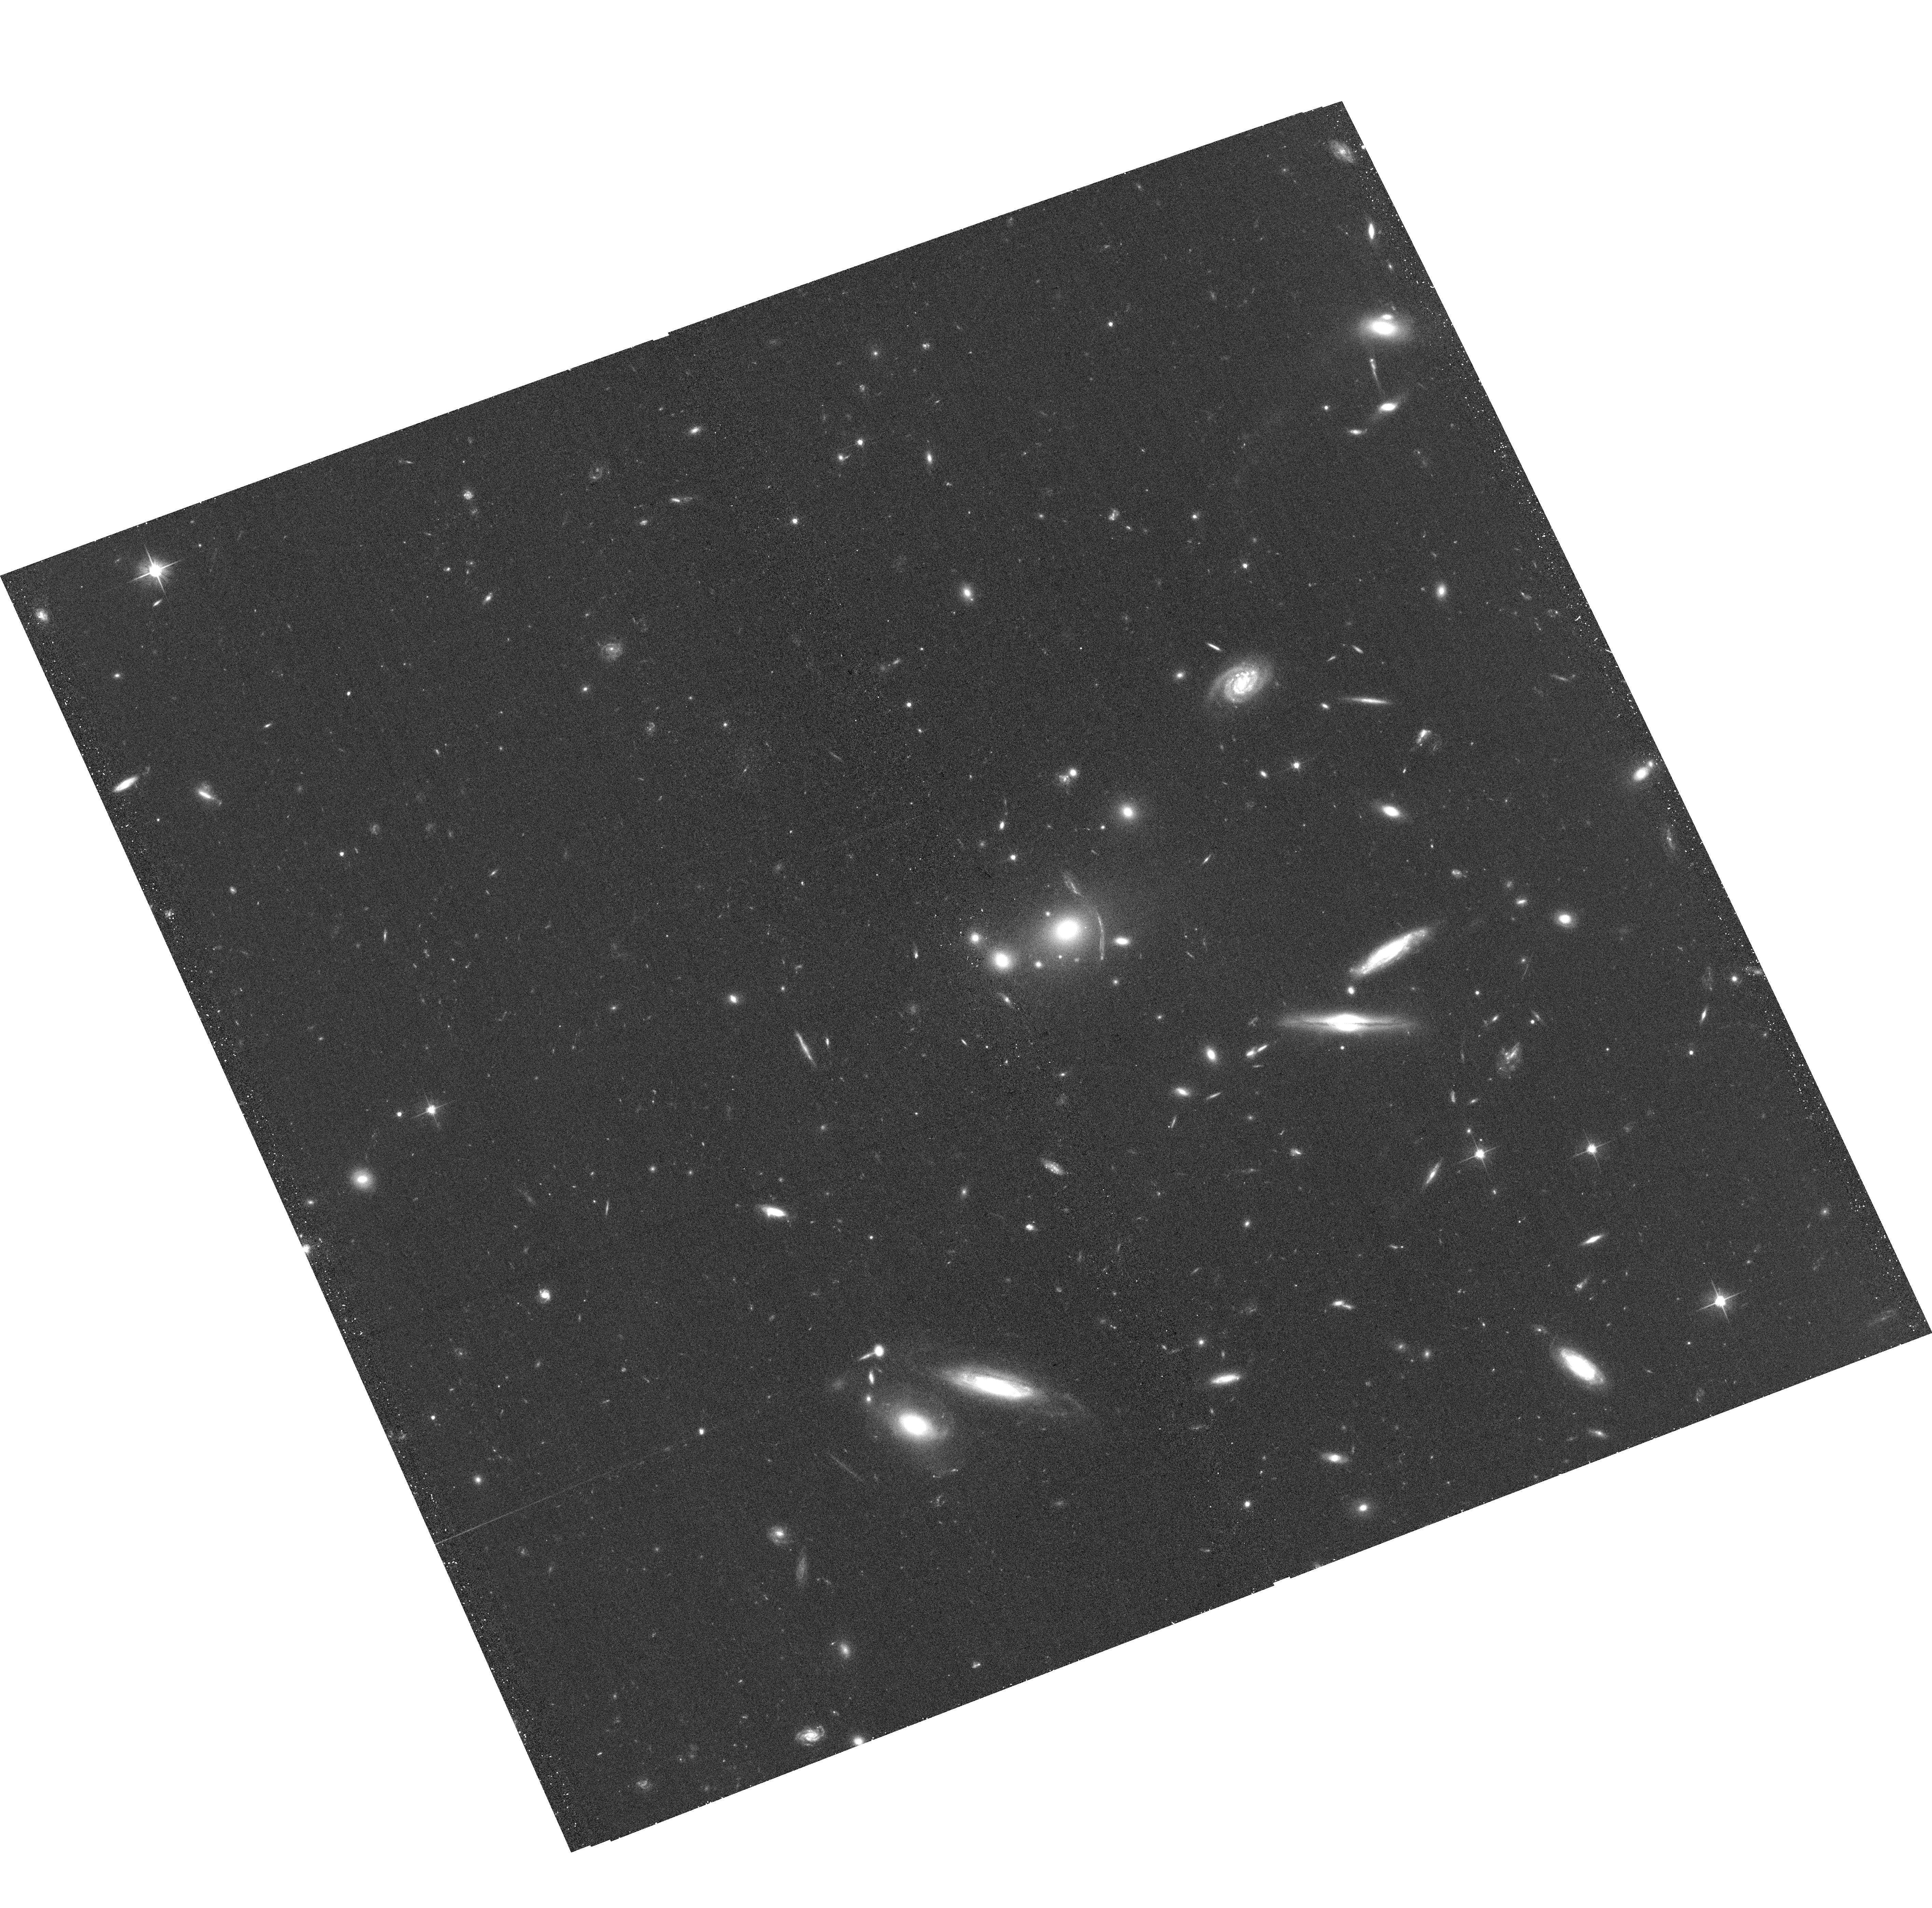
Target: CSWA-30
Instrument: ACS/WFC
Filter: F606W
Exposure: 23 min
Observation ID: hst_14362_02_acs_wfc_f606w_jd1w02

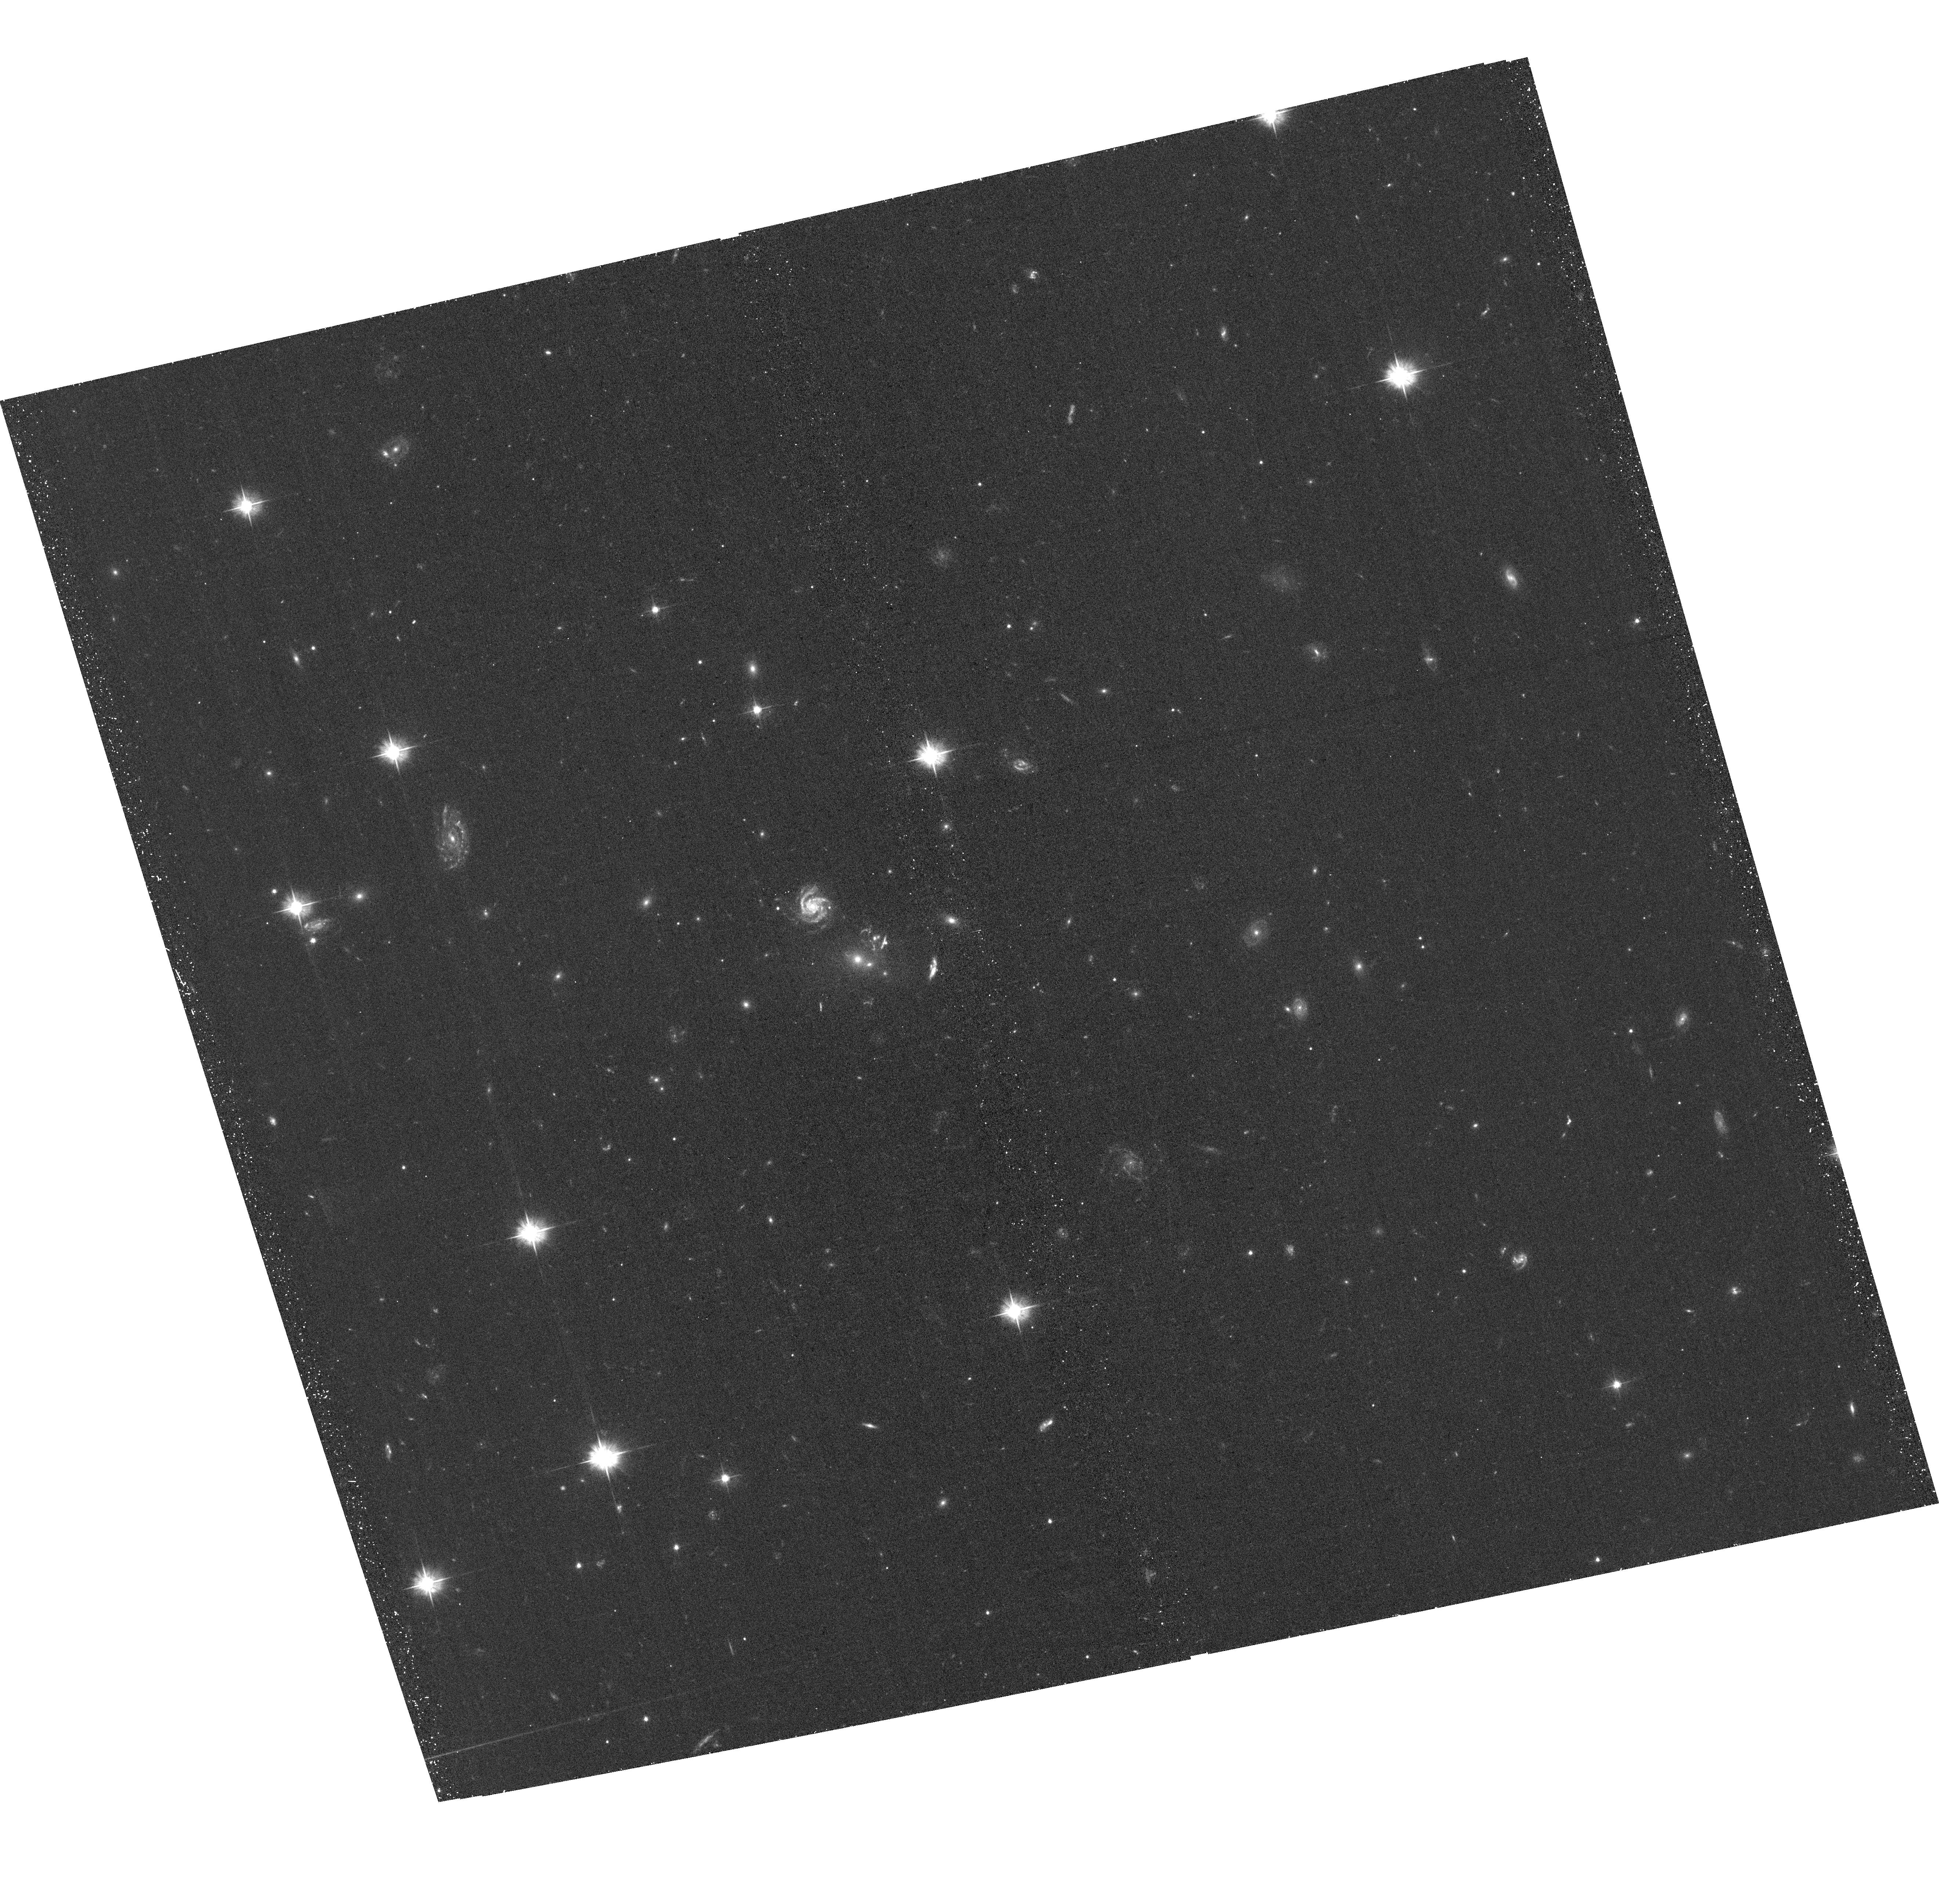
Target: CSWA-11
Instrument: ACS/WFC
Filter: F475W
Exposure: 24 min
Observation ID: hst_14362_03_acs_wfc_f475w_jd1w03

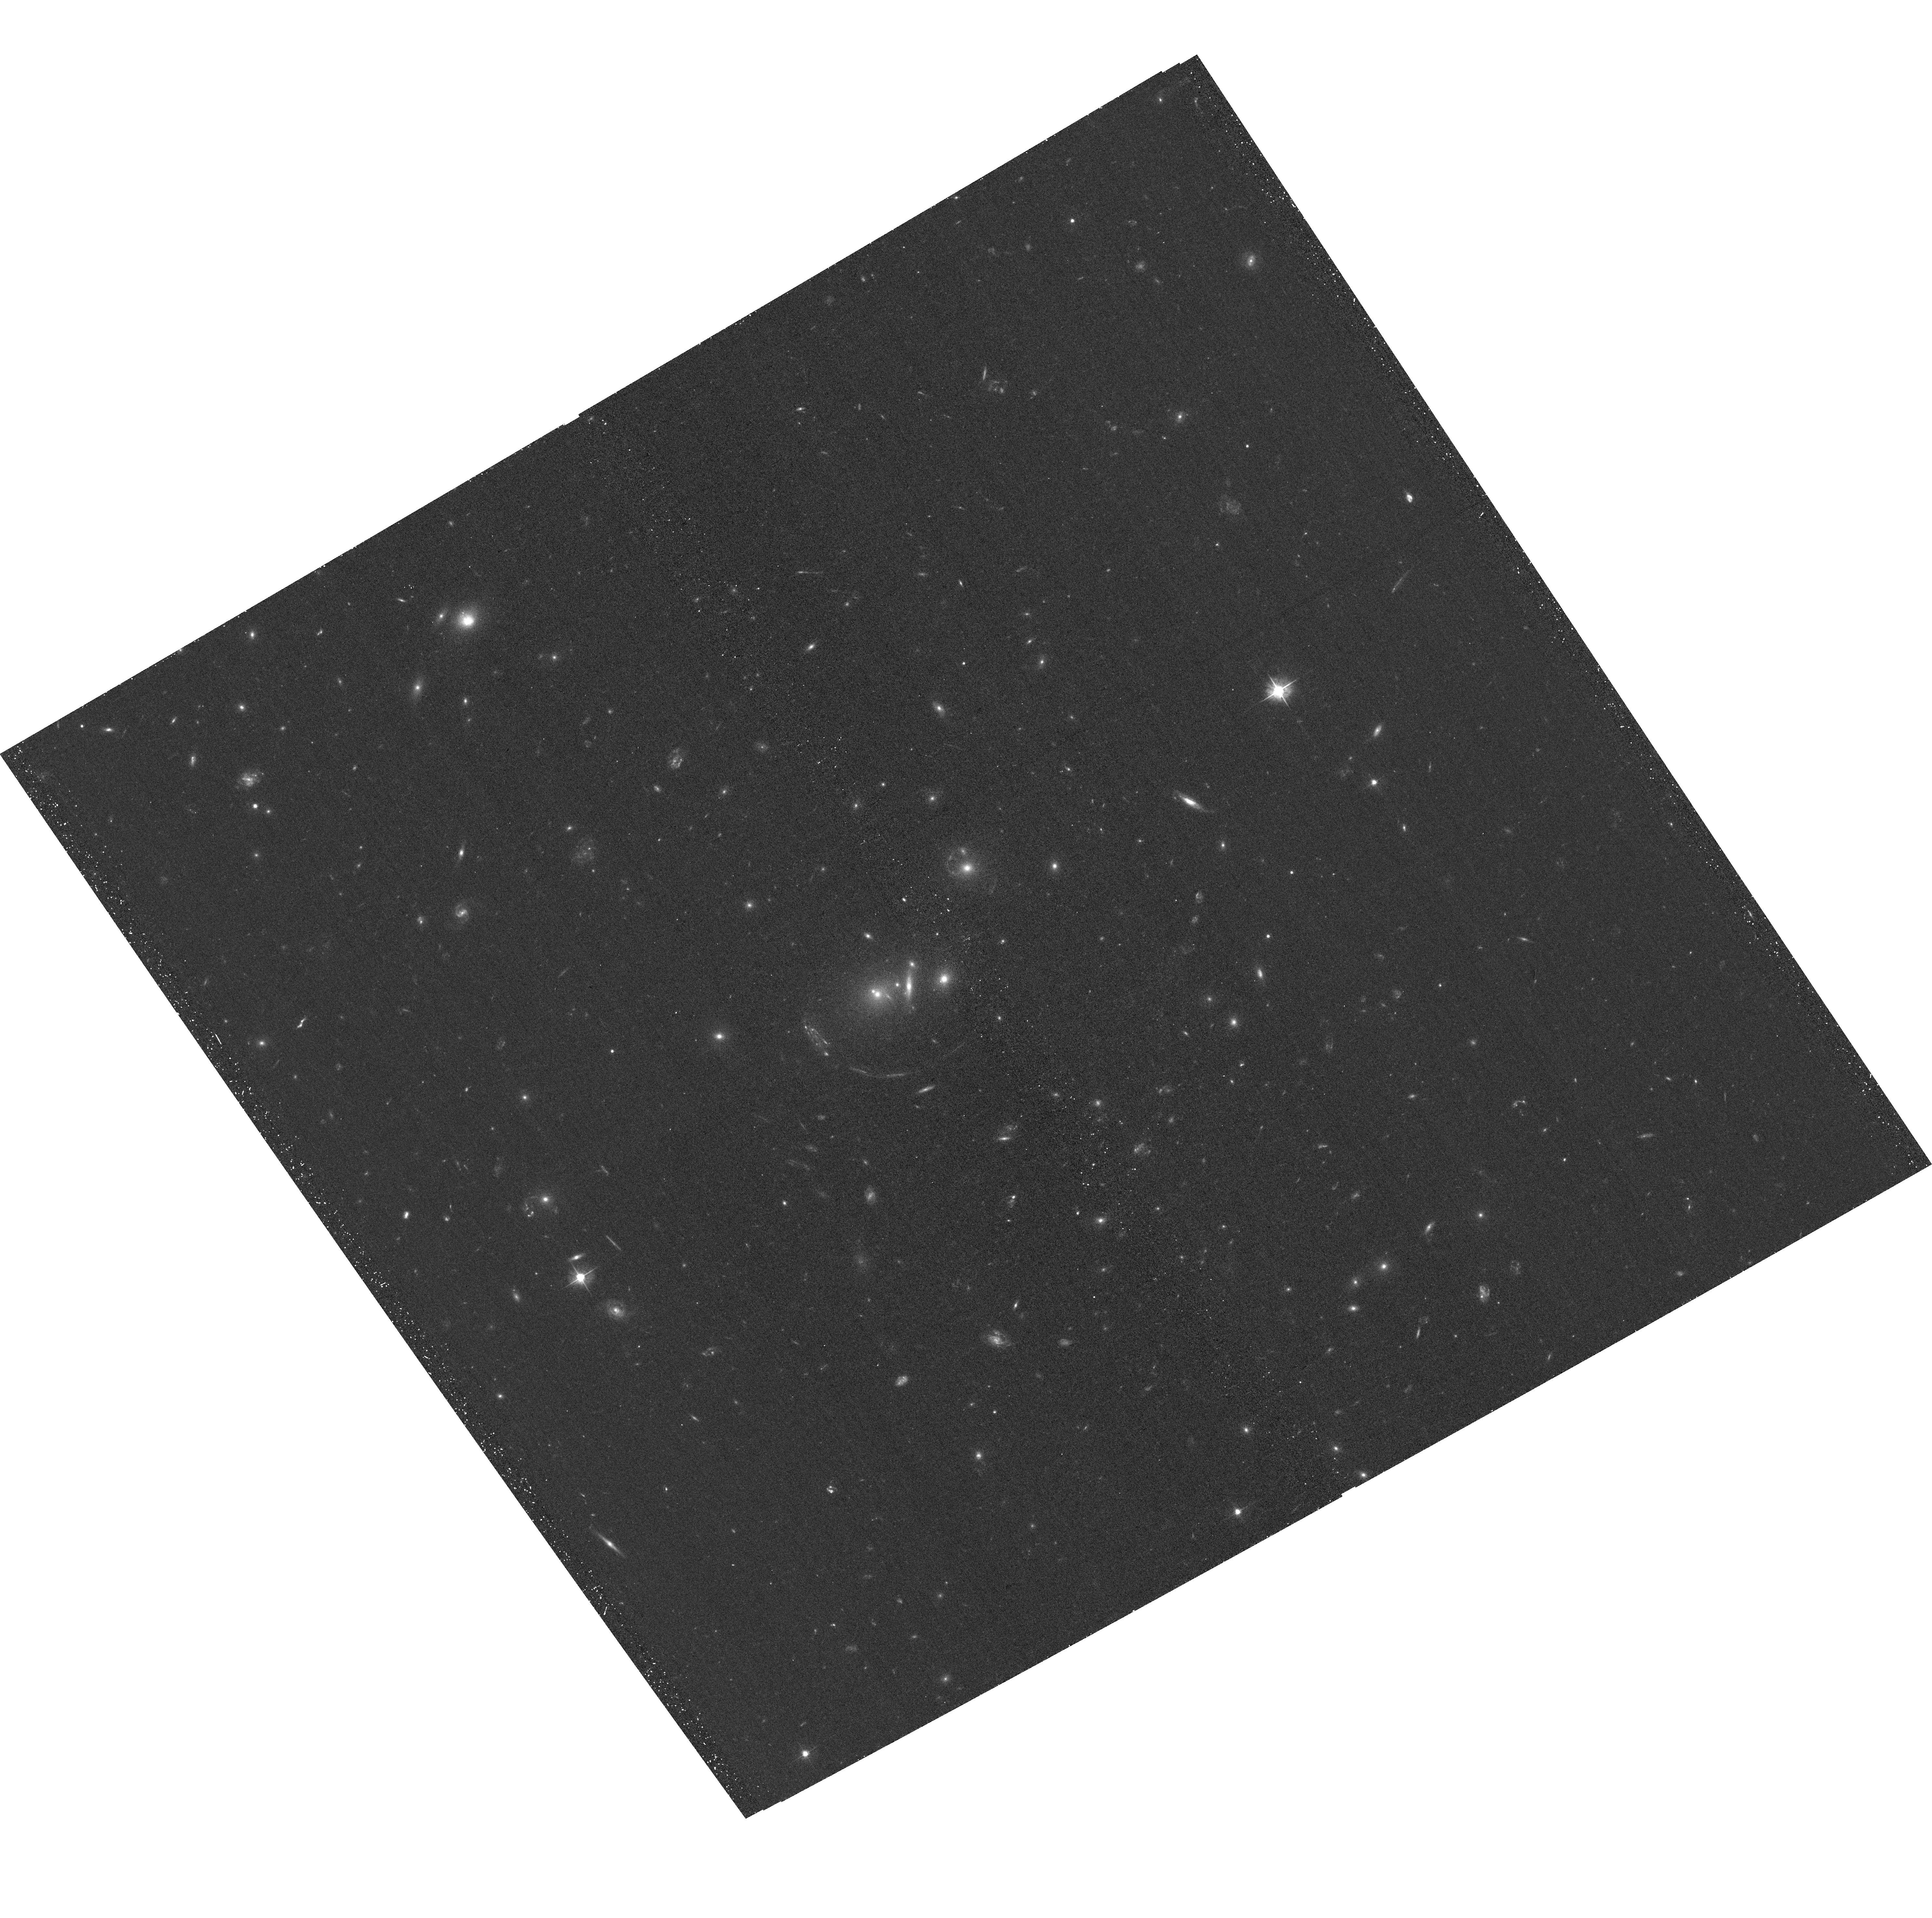
Target: KAA2009-SDSS-J1113+2356
Instrument: ACS/WFC
Filter: F475W
Exposure: 24 min
Observation ID: hst_14362_01_acs_wfc_f475w_jd1w01

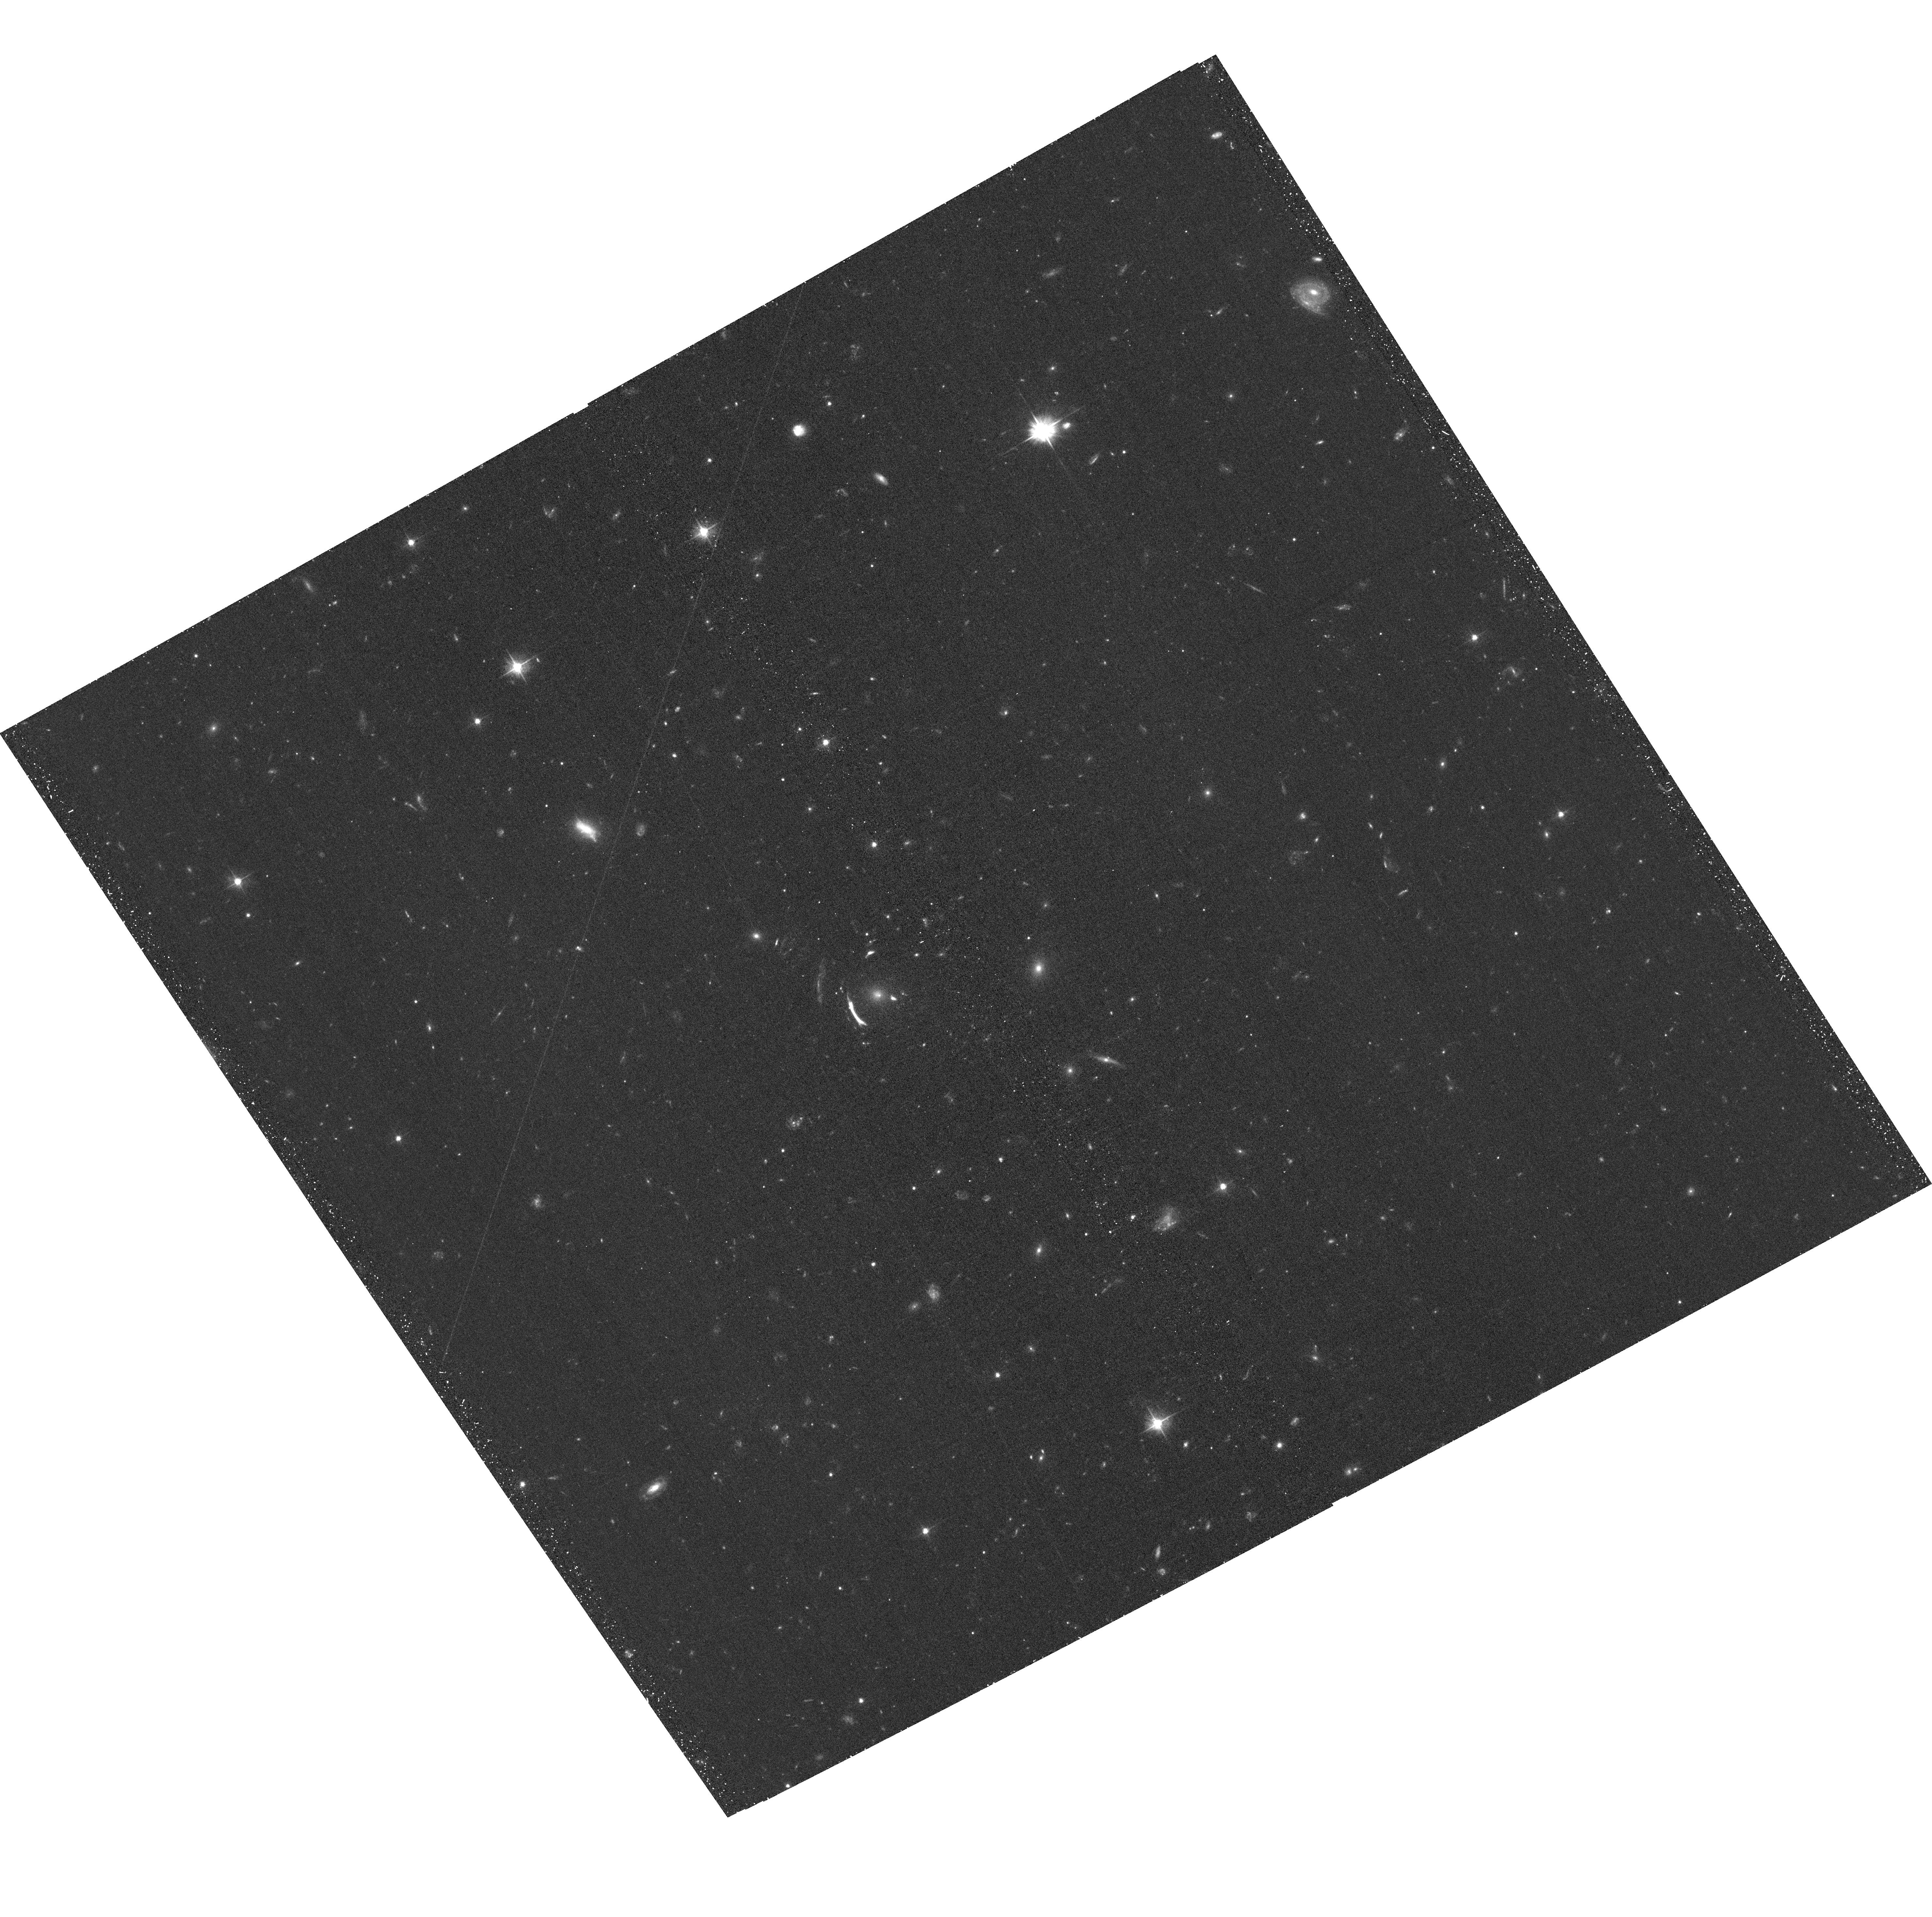
Target: CSWA-14
Instrument: ACS/WFC
Filter: F475W
Exposure: 41 min
Observation ID: hst_14362_04_acs_wfc_f475w_jd1w04

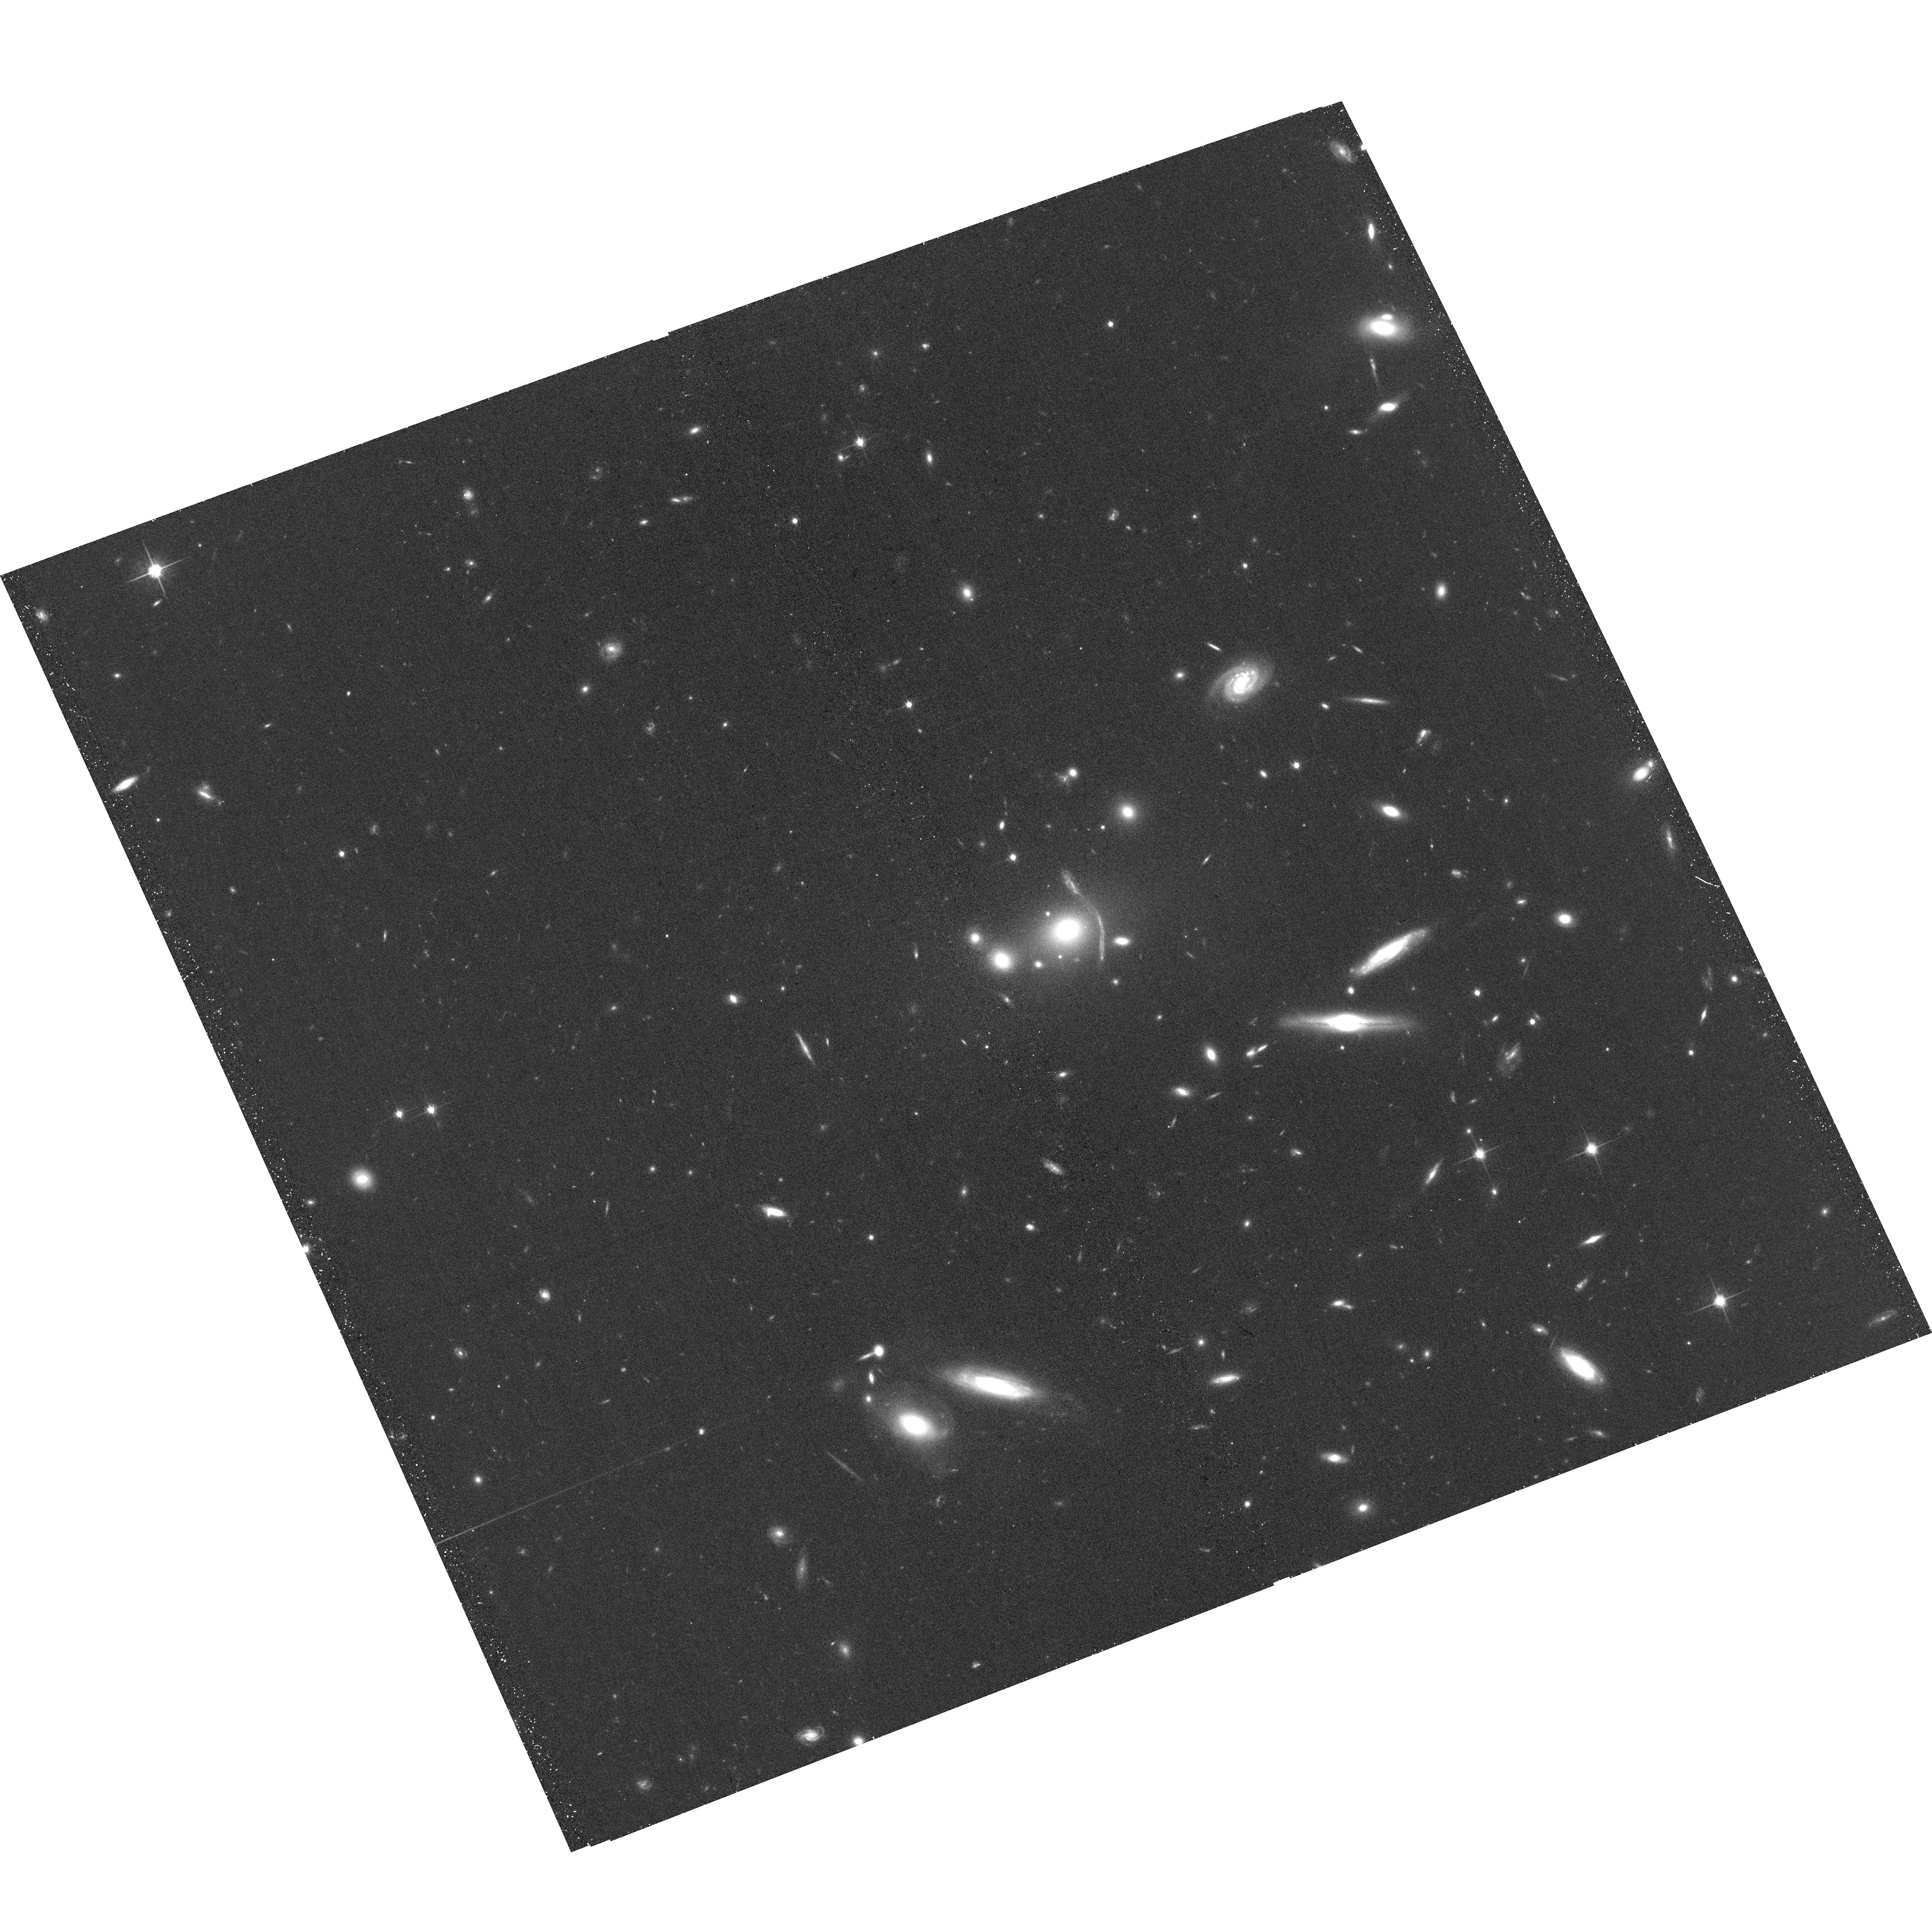
Target: CSWA-30
Instrument: ACS/WFC
Filter: F814W
Exposure: 23 min
Observation ID: hst_14362_02_acs_wfc_f814w_jd1w02

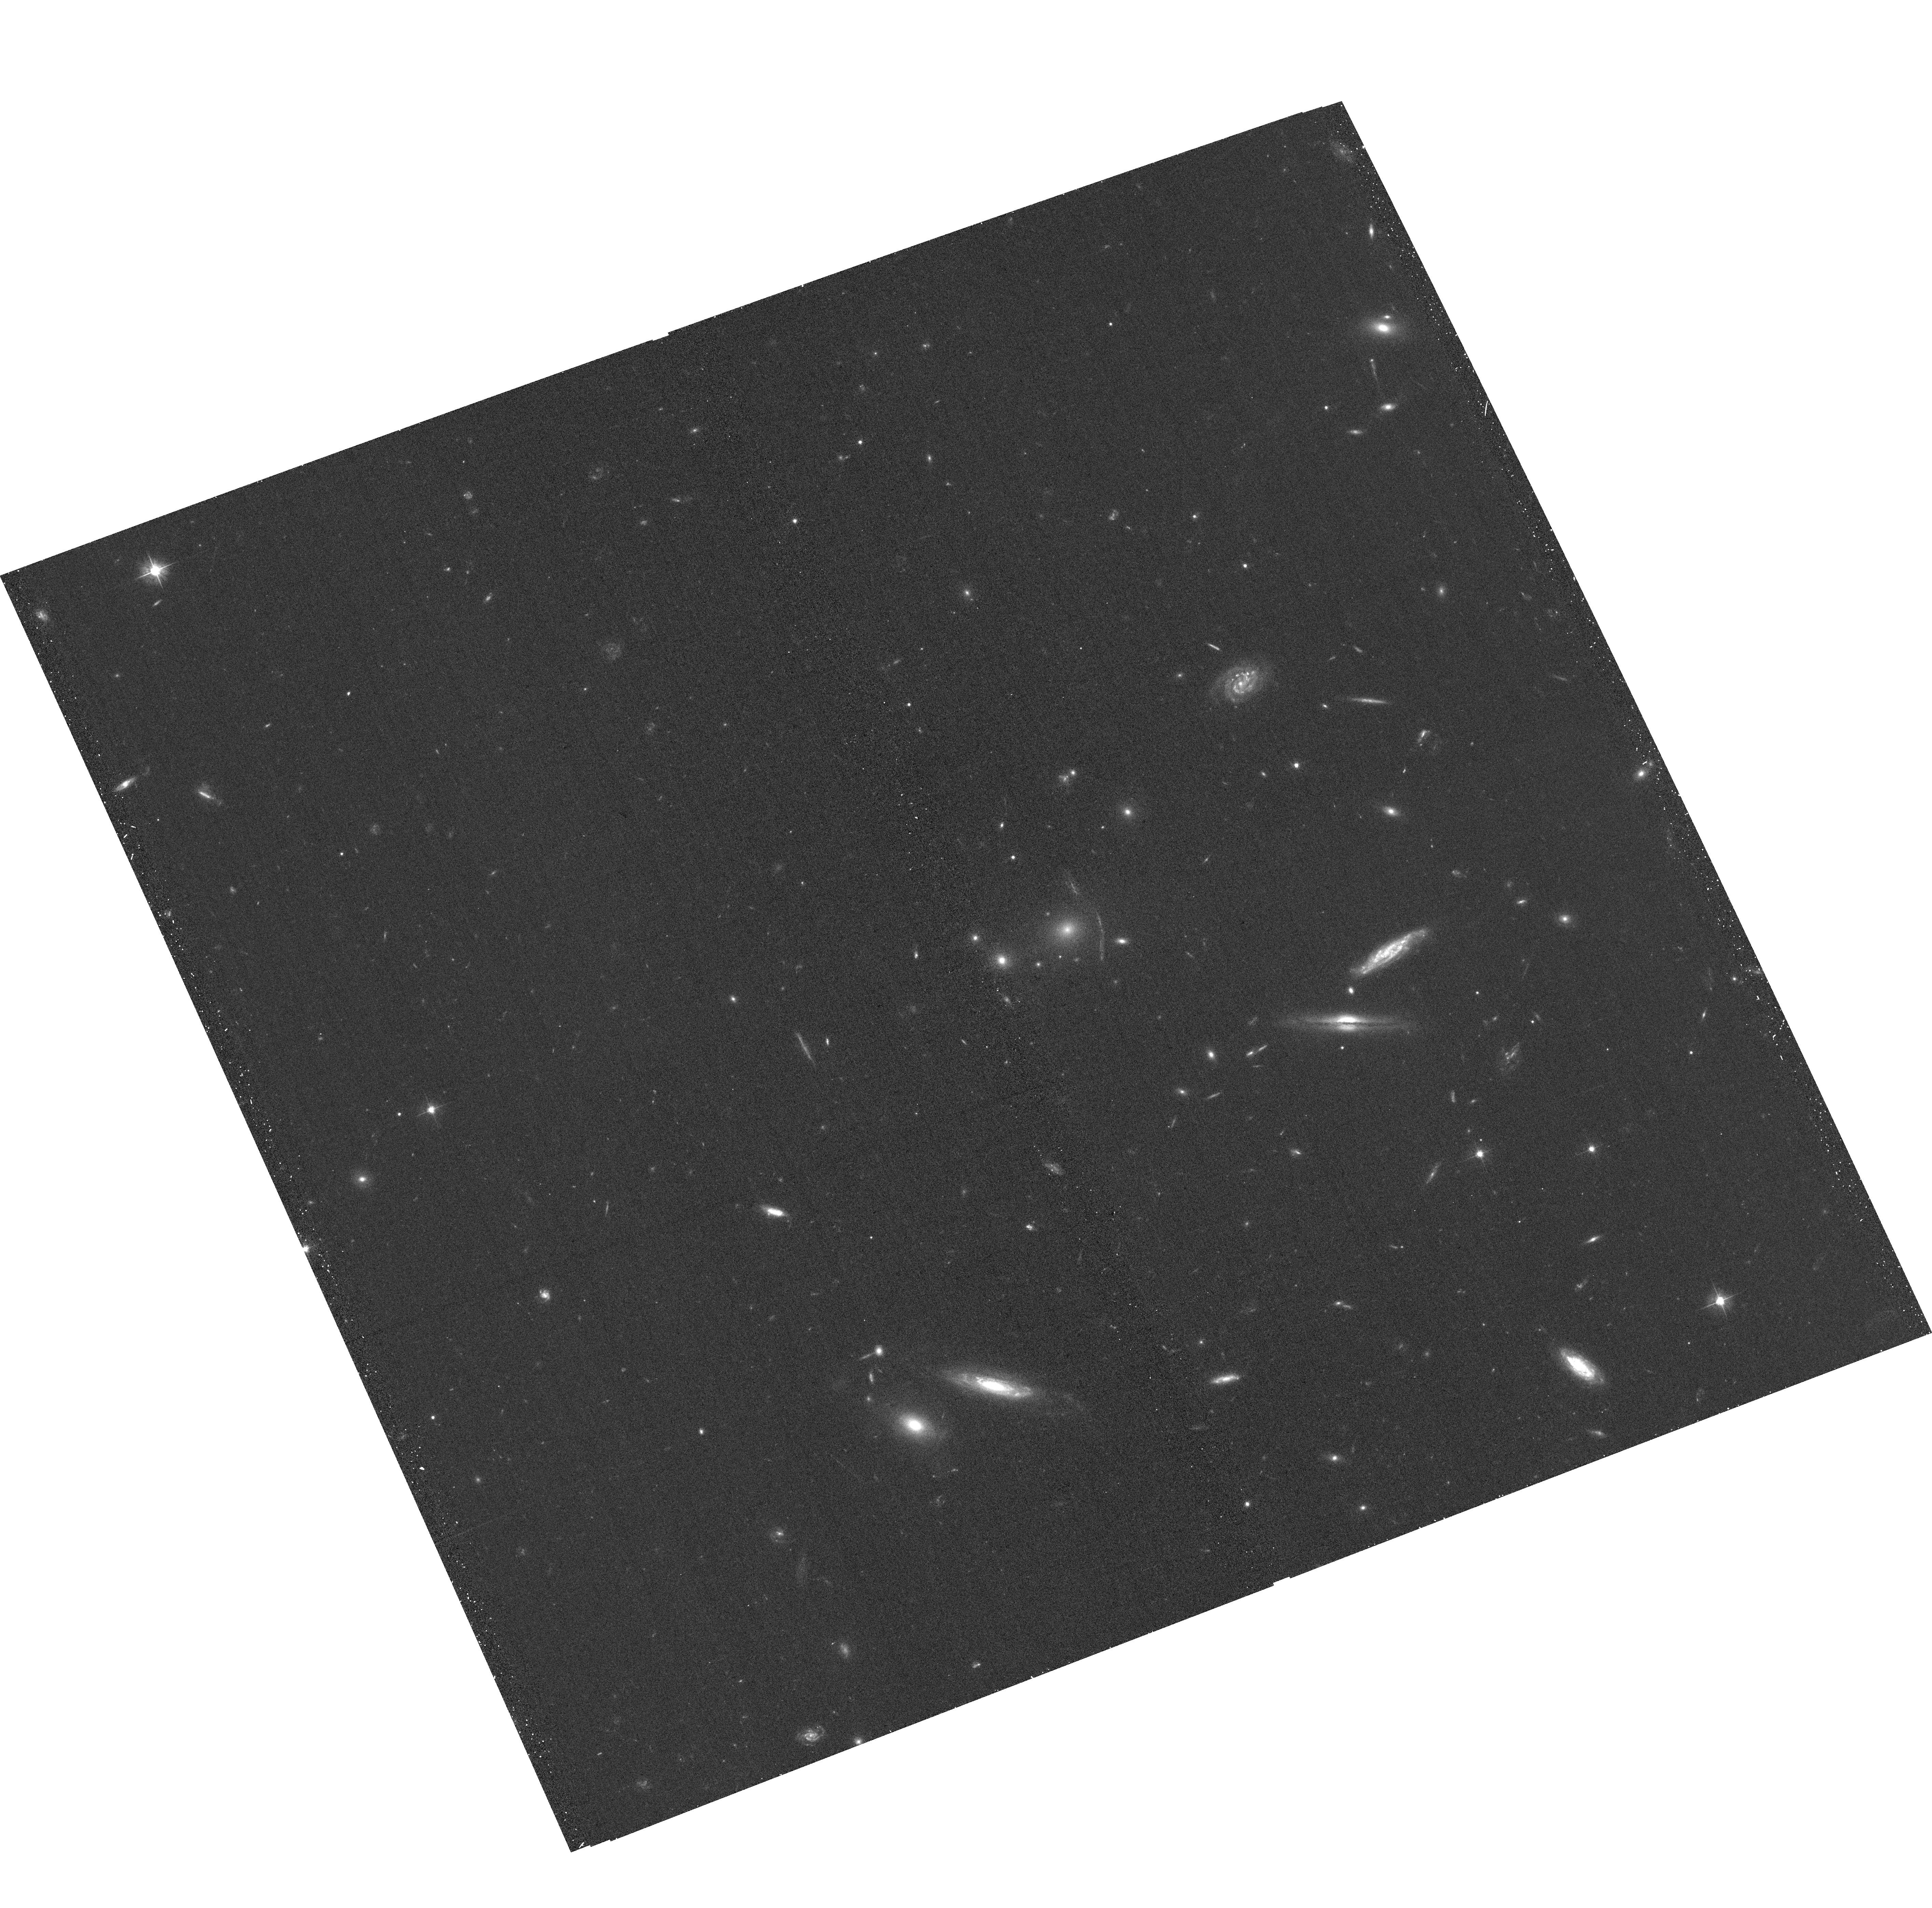
Target: CSWA-30
Instrument: ACS/WFC
Filter: F475W
Exposure: 25 min
Observation ID: hst_14362_02_acs_wfc_f475w_jd1w02

Searching for Fossil Group Progenitors Via Strong Gravitational Lensing (PI: Johnson, Lucas)

Fossil groups (FGs) are thought to be the end product of ancient isolated galaxy groups that have been allowed to evolve in time, to the point where most luminous members have fallen to the center of the potential and merged into one bright elliptical which dominates the remaining members. While FGs have been well studied, little has been done in the way of their progenitors. By using the CASSOWARY catalog of gravitational lens systems found in the Sloan Digital Sky Survey, we have identified one group which appears to be a recent FG and seven that show strong evidence of being FG progenitors at various stages in their evolution. X-ray data would allow us to see the formation processes of FGs at various epochs and see how they change as the FG is assembled.